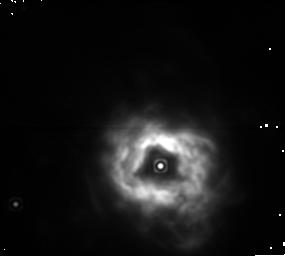
Target: NGC5315
Instrument: NICMOS/NIC1
Filter: F187N
Exposure: 6 min
Observation ID: n4o6020d0

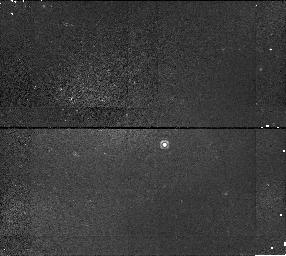
Target: NGC6567
Instrument: NICMOS/NIC1
Filter: F113N
Exposure: 6 min
Observation ID: n4o6030a0

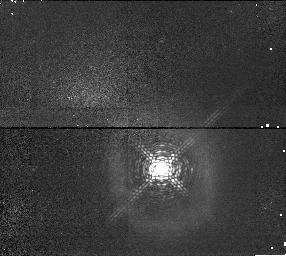
Target: BD+303639
Instrument: NICMOS/NIC1
Filter: F097N
Exposure: 6 min
Observation ID: n4o601040

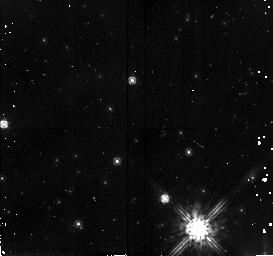
Target: field at RA 208.511°, Dec -66.517°
Instrument: NICMOS/NIC2
Filter: F160W
Exposure: 6 min
Observation ID: n4o6020h0

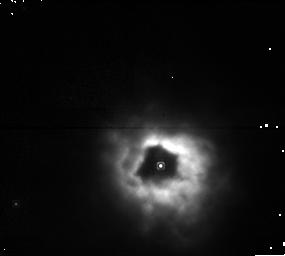
Target: NGC5315
Instrument: NICMOS/NIC1
Filter: F108N
Exposure: 6 min
Observation ID: n4o602070

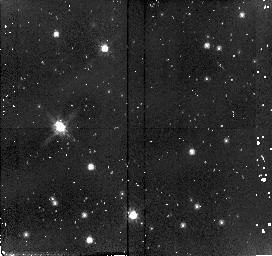
Target: field at RA 293.677°, Dec 30.515°
Instrument: NICMOS/NIC2
Filter: F110W
Exposure: 6 min
Observation ID: n4o601020

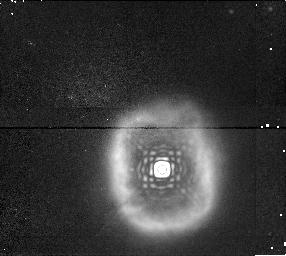
Target: BD+303639
Instrument: NICMOS/NIC1
Filter: F190N
Exposure: 6 min
Observation ID: n4o6010g0

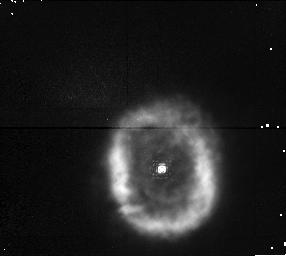
Target: BD+303639
Instrument: NICMOS/NIC1
Filter: F095N
Exposure: 6 min
Observation ID: n4o601010

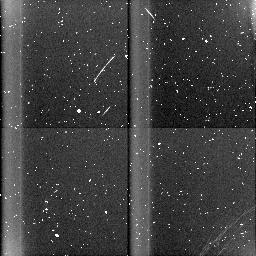
Target: field at RA 273.449°, Dec -19.068°
Instrument: NICMOS/NIC3
Filter: BLANK
Exposure: 6 min
Observation ID: n4o603060

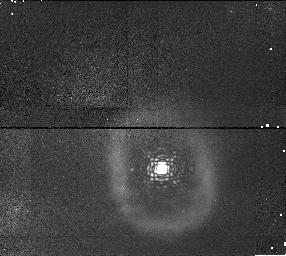
Target: BD+303639
Instrument: NICMOS/NIC1
Filter: F113N
Exposure: 6 min
Observation ID: n4o6010a0

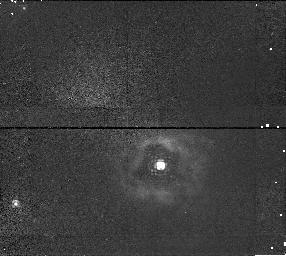
Target: NGC5315
Instrument: NICMOS/NIC1
Filter: F097N
Exposure: 9 min
Observation ID: n4o602040

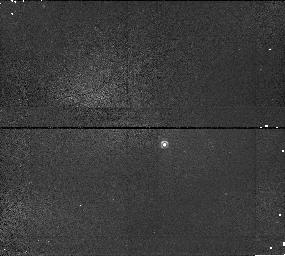
Target: NGC6567
Instrument: NICMOS/NIC1
Filter: F097N
Exposure: 6 min
Observation ID: n4o603040

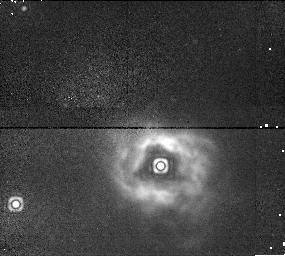
Target: NGC5315
Instrument: NICMOS/NIC1
Filter: F190N
Exposure: 6 min
Observation ID: n4o6020g0

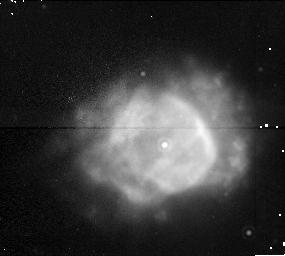
Target: NGC6567
Instrument: NICMOS/NIC1
Filter: F187N
Exposure: 6 min
Observation ID: n4o6030d0

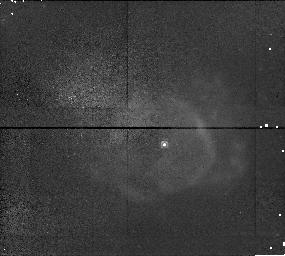
Target: NGC6567
Instrument: NICMOS/NIC1
Filter: F095N
Exposure: 6 min
Observation ID: n4o603010

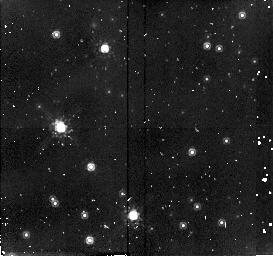
Target: field at RA 293.677°, Dec 30.515°
Instrument: NICMOS/NIC2
Filter: F160W
Exposure: 6 min
Observation ID: n4o601050

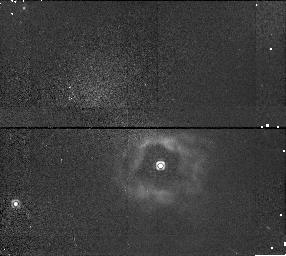
Target: NGC5315
Instrument: NICMOS/NIC1
Filter: F113N
Exposure: 6 min
Observation ID: n4o6020a0

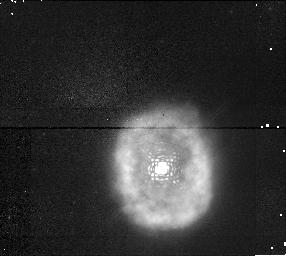
Target: BD+303639
Instrument: NICMOS/NIC1
Filter: F108N
Exposure: 6 min
Observation ID: n4o601070

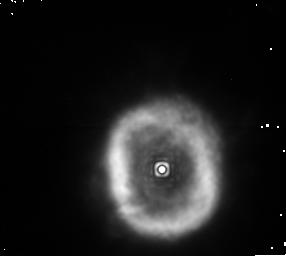
Target: BD+303639
Instrument: NICMOS/NIC1
Filter: F187N
Exposure: 6 min
Observation ID: n4o6010d0

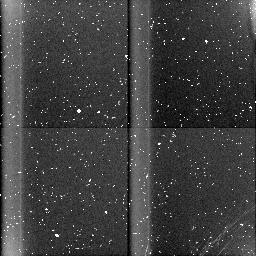
Target: field at RA 208.457°, Dec -66.509°
Instrument: NICMOS/NIC3
Filter: BLANK
Exposure: 8 min
Observation ID: n4o602060

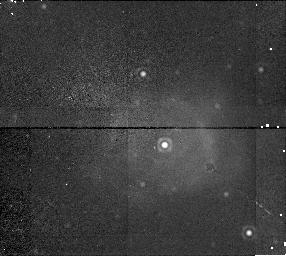
Target: NGC6567
Instrument: NICMOS/NIC1
Filter: F190N
Exposure: 6 min
Observation ID: n4o6030g0

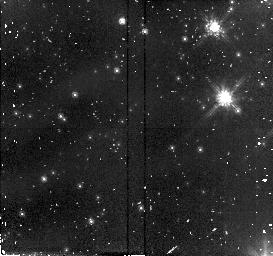
Target: field at RA 273.431°, Dec -19.082°
Instrument: NICMOS/NIC2
Filter: F110W
Exposure: 6 min
Observation ID: n4o603080

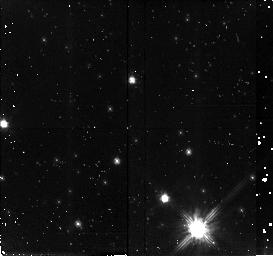
Target: field at RA 208.511°, Dec -66.517°
Instrument: NICMOS/NIC2
Filter: F110W
Exposure: 8 min
Observation ID: n4o602020

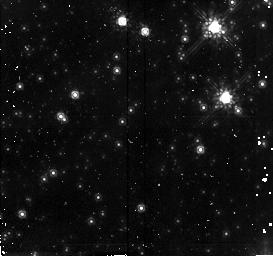
Target: field at RA 273.431°, Dec -19.082°
Instrument: NICMOS/NIC2
Filter: F160W
Exposure: 6 min
Observation ID: n4o6030h0

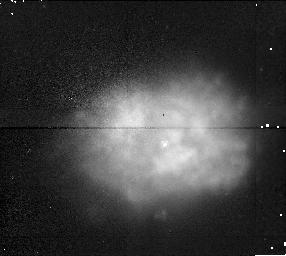
Target: NGC6567
Instrument: NICMOS/NIC1
Filter: F108N
Exposure: 6 min
Observation ID: n4o603070

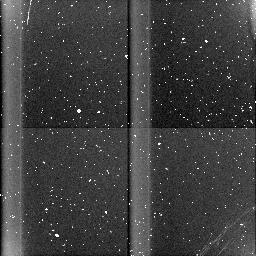
Target: field at RA 293.704°, Dec 30.518°
Instrument: NICMOS/NIC3
Filter: BLANK
Exposure: 6 min
Observation ID: n4o601090

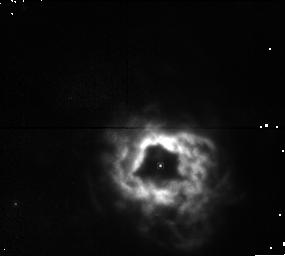
Target: NGC5315
Instrument: NICMOS/NIC1
Filter: F095N
Exposure: 9 min
Observation ID: n4o602010

The changeover from H to He rich mass loss in PN (PI: Pottasch, Stuart R.)

We image three bright planetary nebulae, which have helium rich stellar atmospheres and helium poor nebulae. However, we think that the inner nebulae must be helium rich on a spatial scale that is very accessible with the NIC1 camera on HST. We would expect the images to show a helium-enriched shell on a scale of app. 1". If observed, this would be the first observation of the changeover from hydrogen rich mass loss to helium rich mass loss in planetary nebulae.